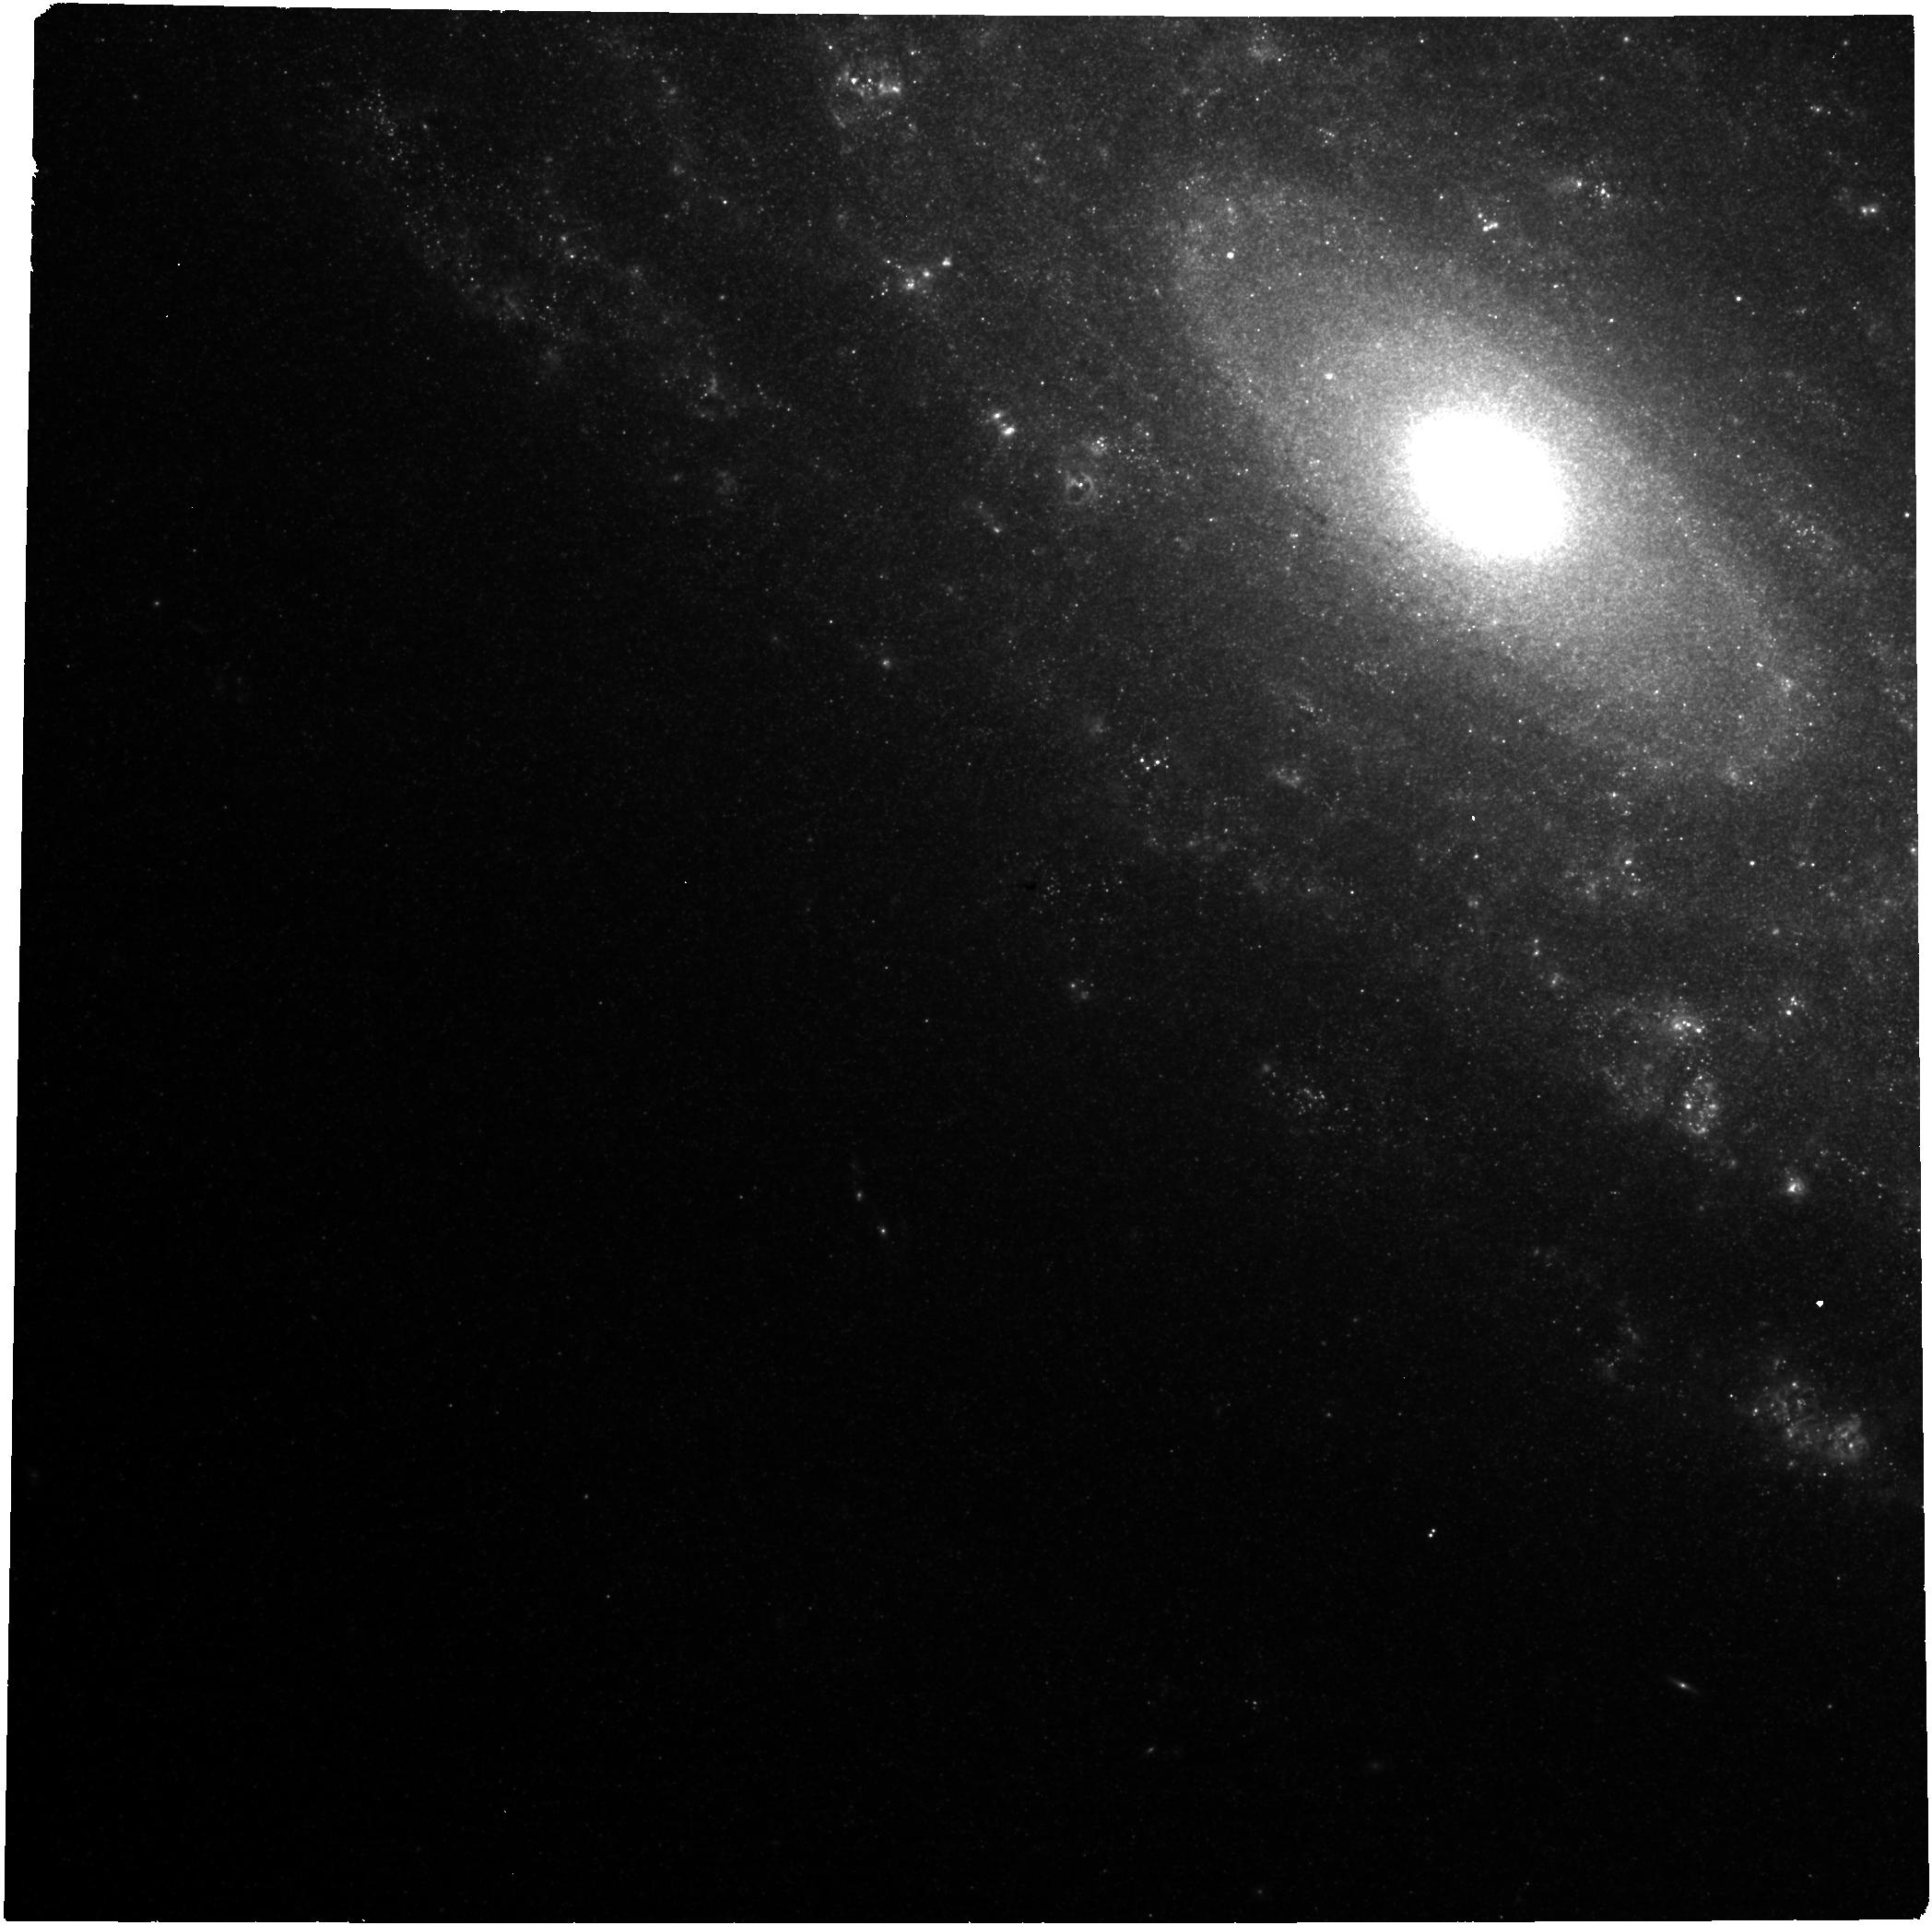
Target: 24aecx
Instrument: NIRCAM
Filter: F335M
Exposure: 6 min
Observation ID: jw09258-o014_t002_nircam_clear-f335m

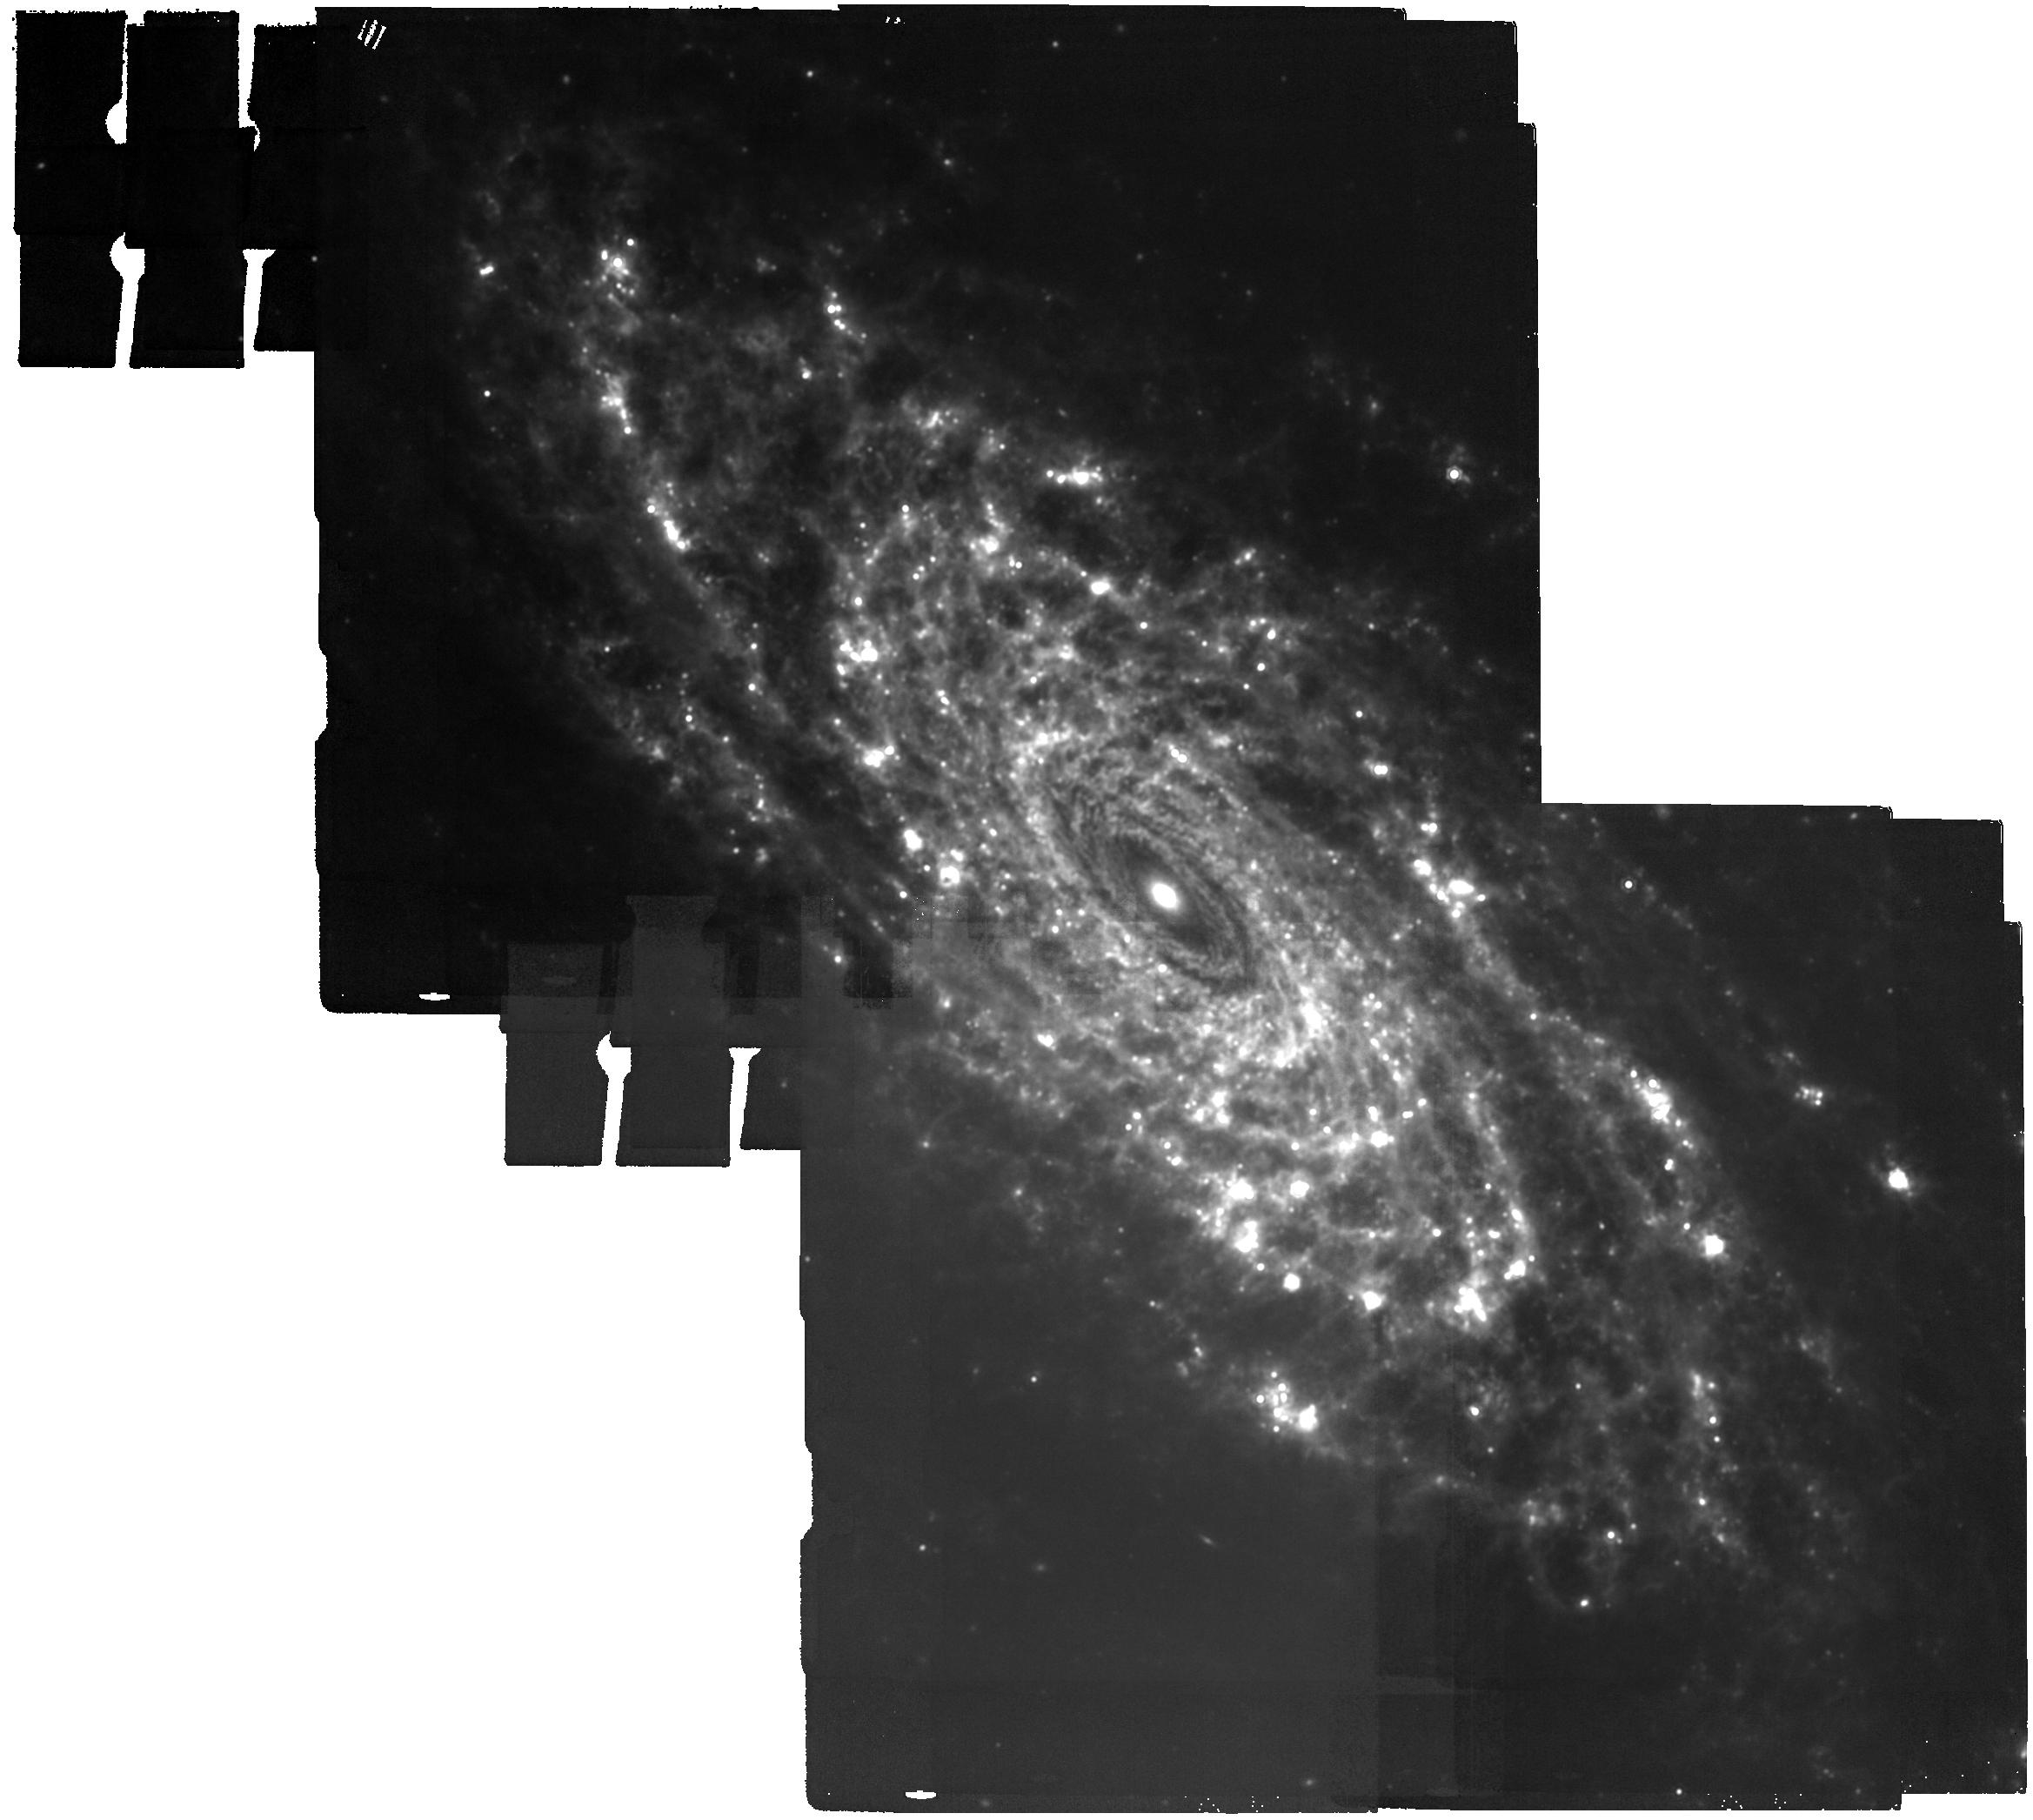
Target: NGC3521
Instrument: MIRI
Filter: F1500W
Exposure: 6 min
Observation ID: jw09258-o013_t003_miri_f1500w

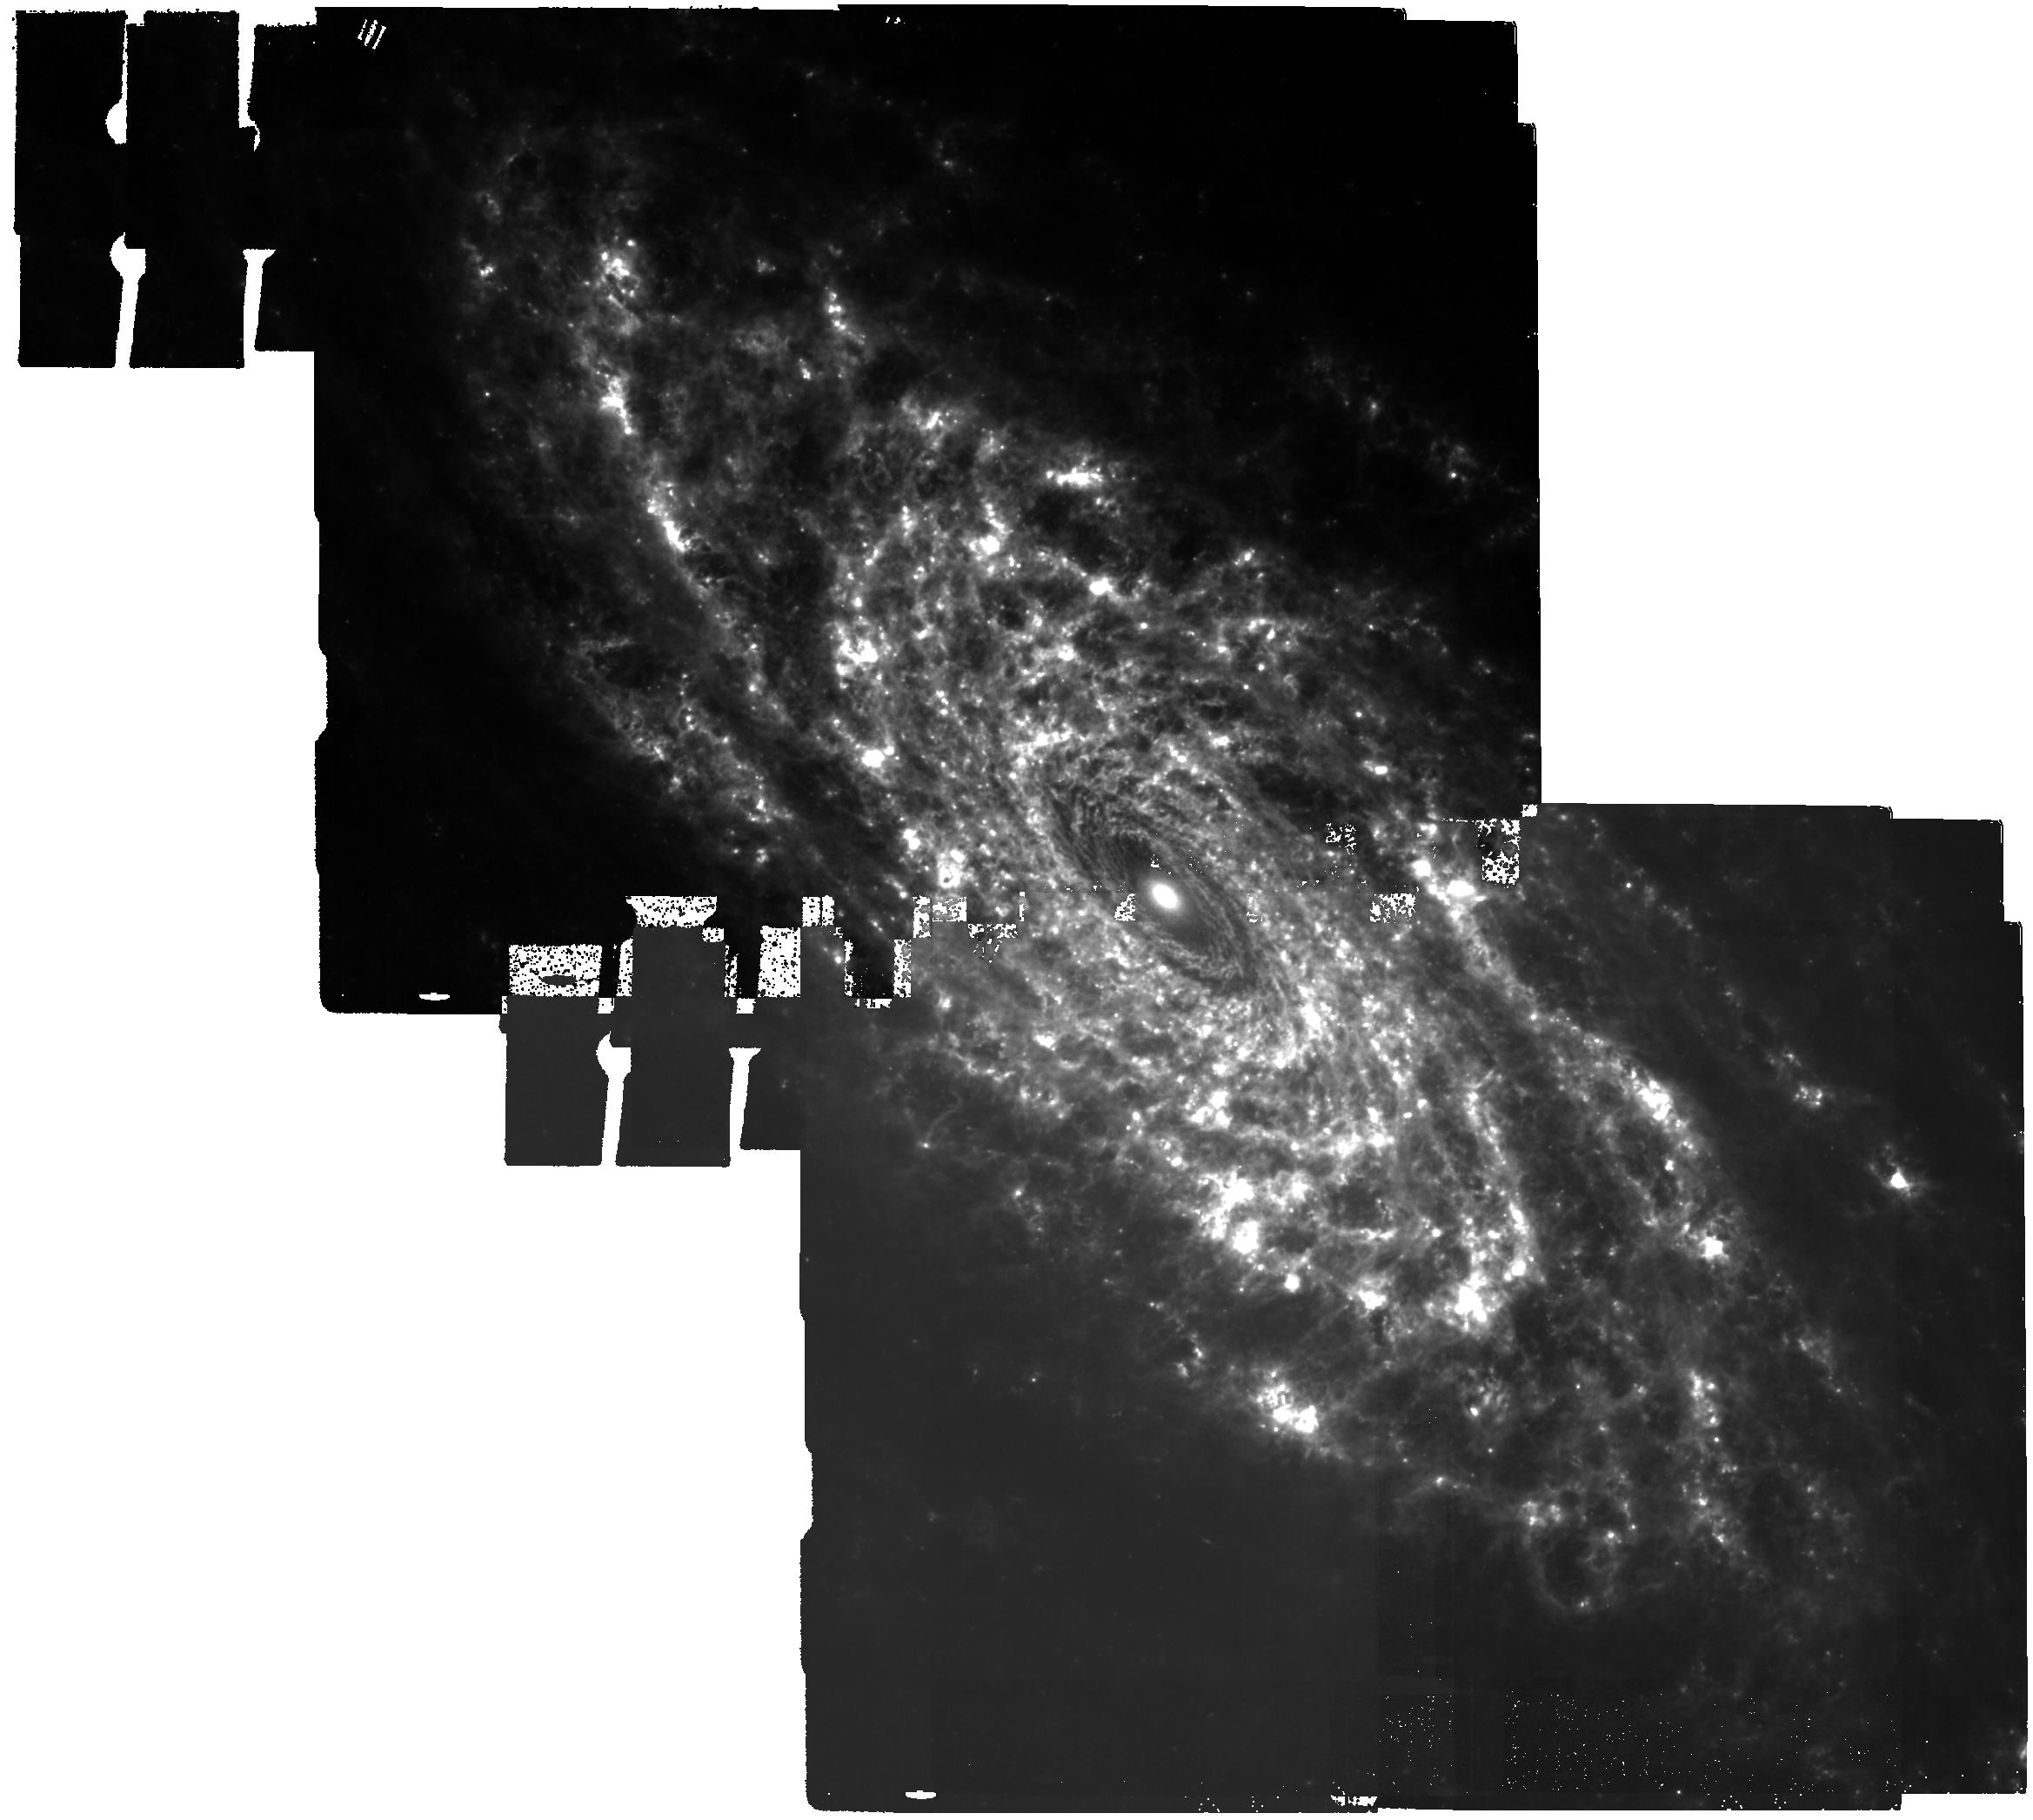
Target: NGC3521
Instrument: MIRI
Filter: F770W
Exposure: 6 min
Observation ID: jw09258-o013_t003_miri_f770w

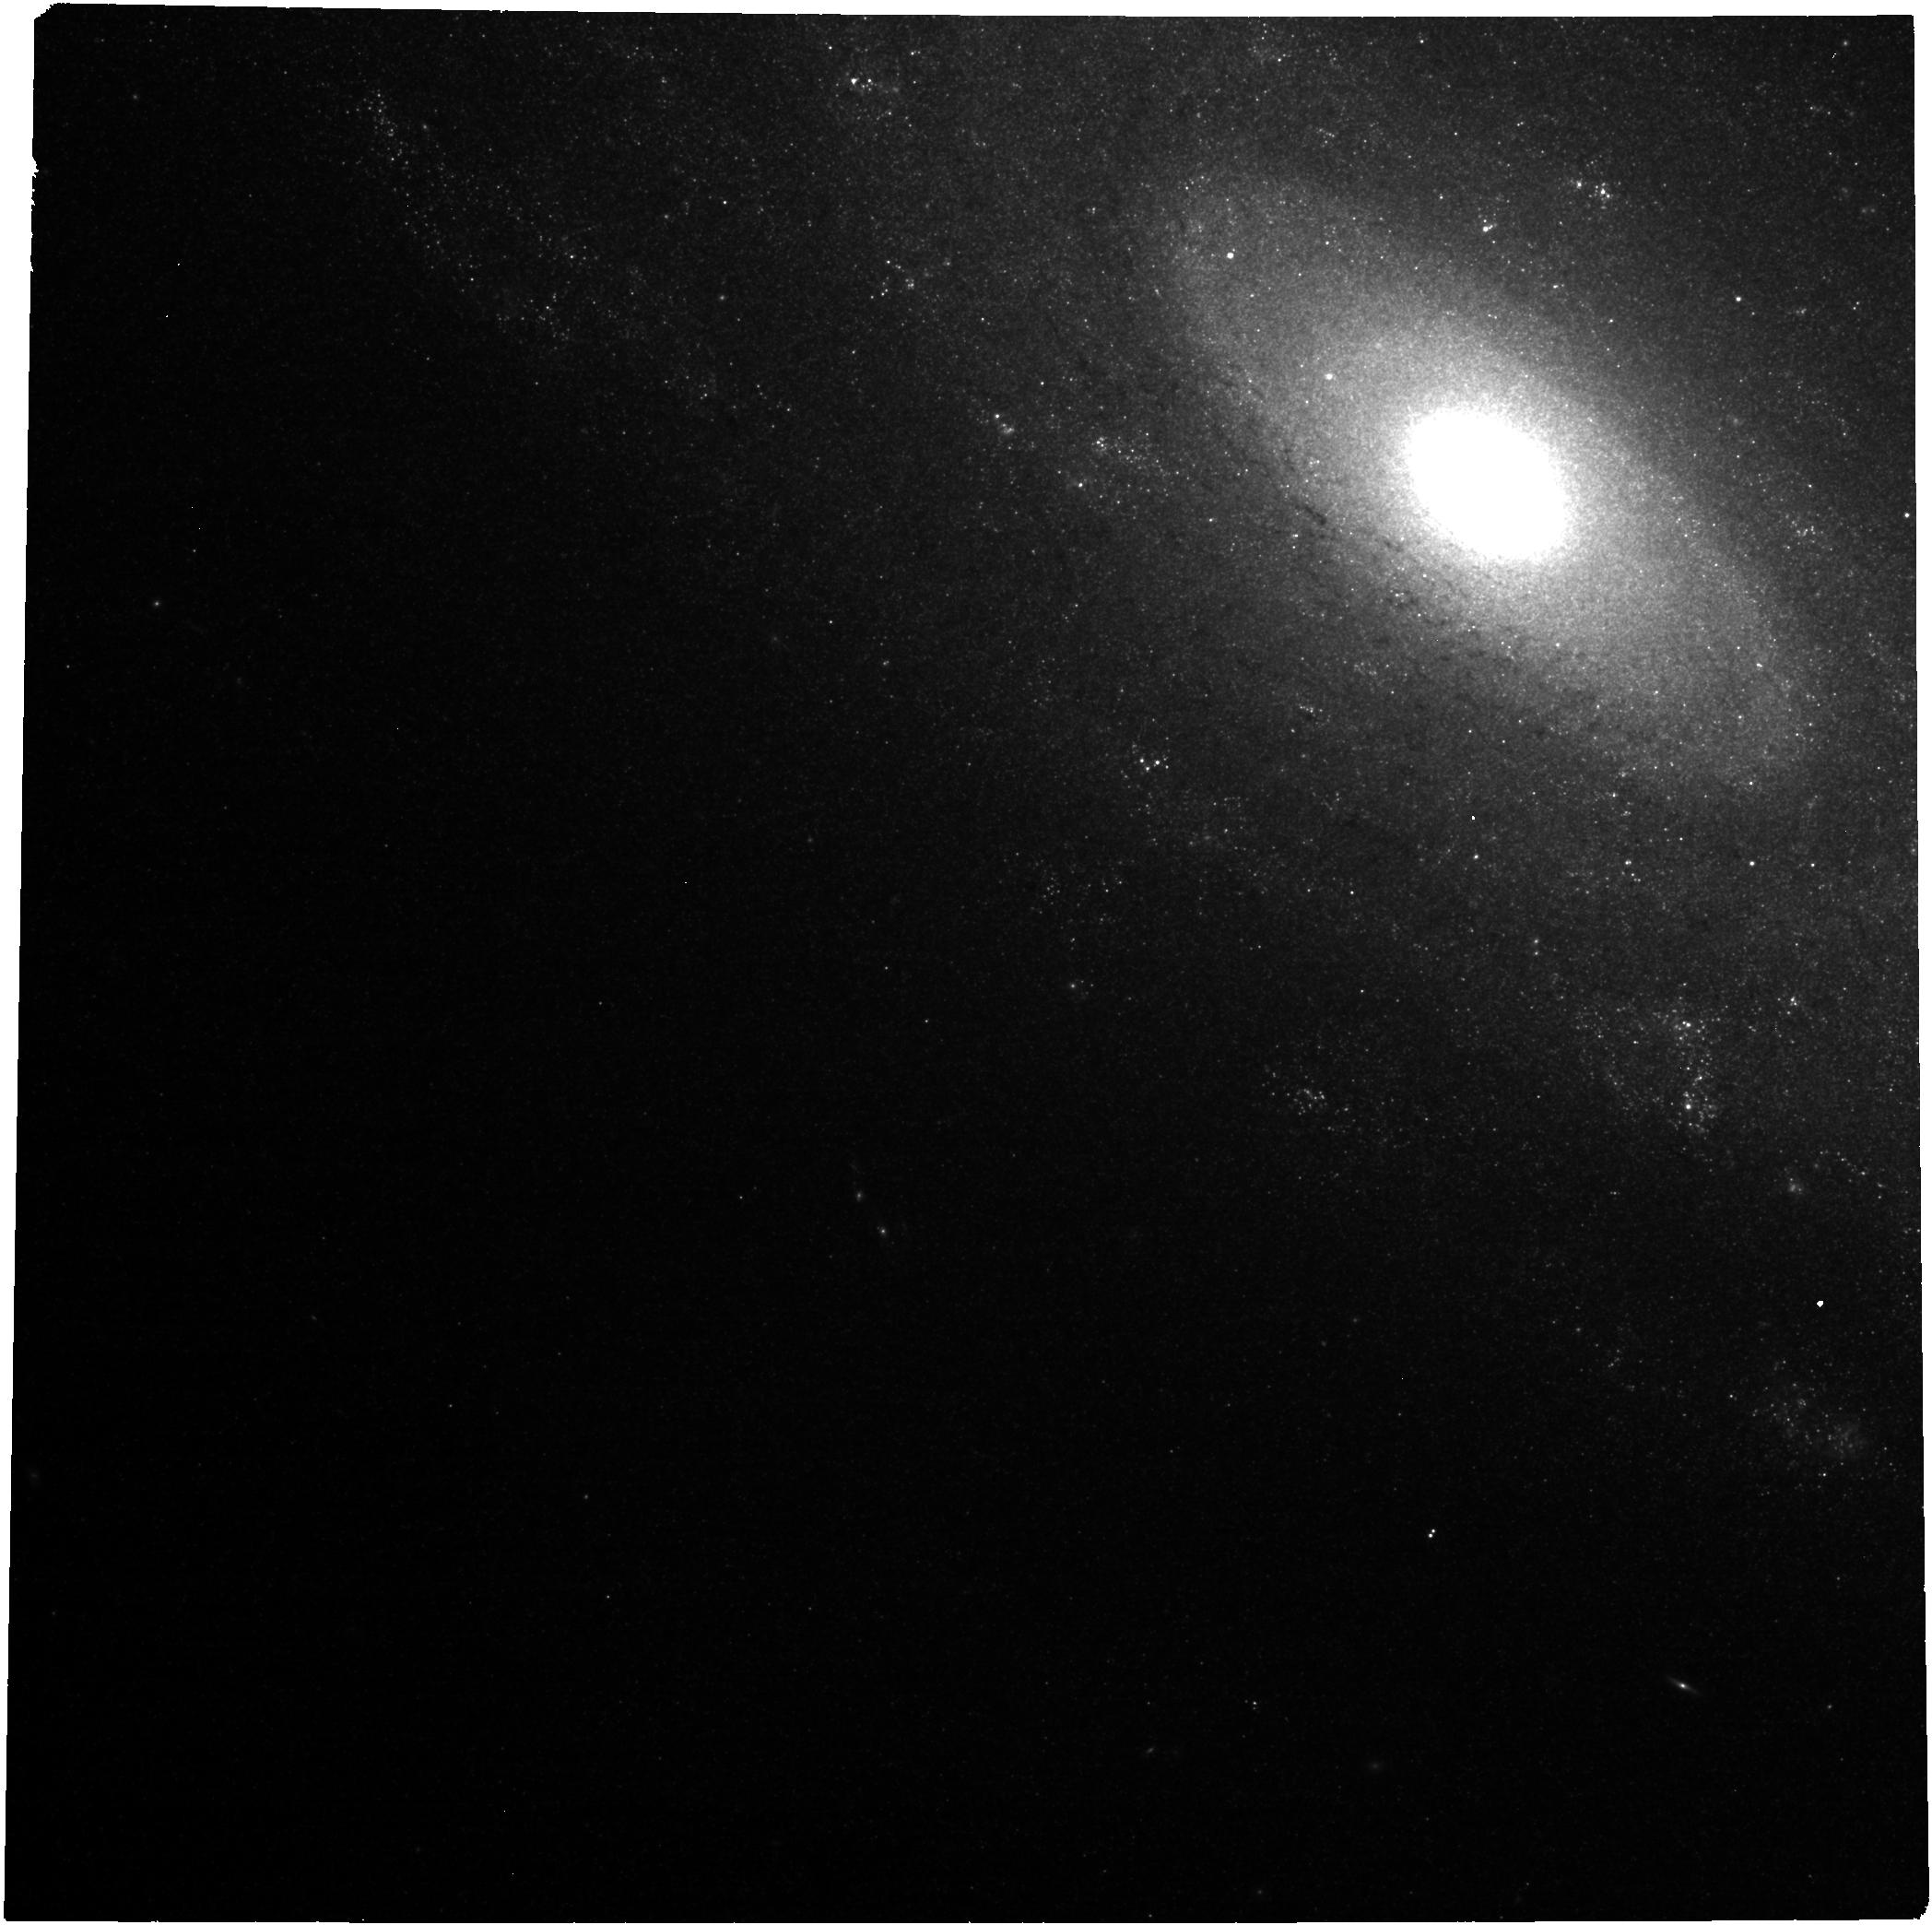
Target: 24aecx
Instrument: NIRCAM
Filter: F300M
Exposure: 4 min
Observation ID: jw09258-o014_t002_nircam_clear-f300m

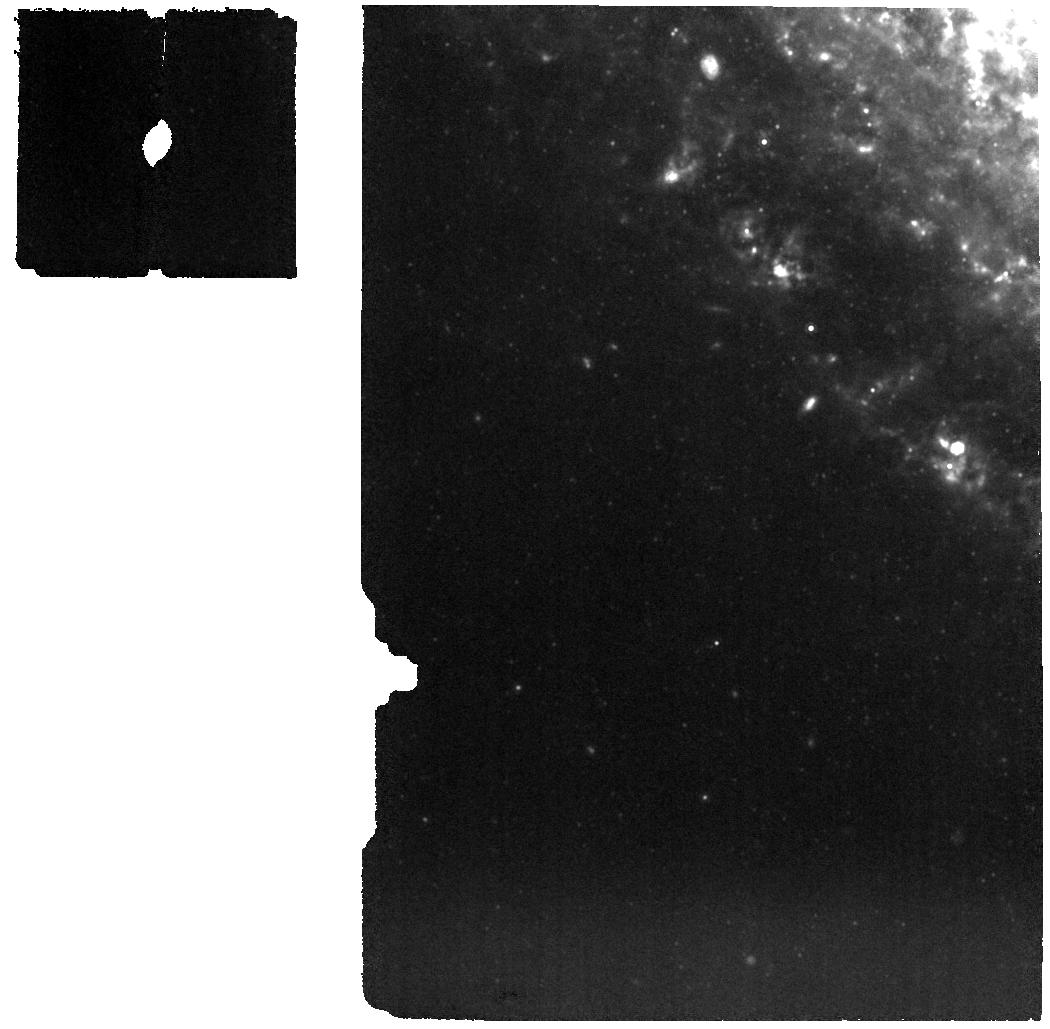
Target: 24aecx
Instrument: MIRI
Filter: F1000W
Exposure: 3.3 h
Observation ID: jw09258-o006_t002_miri_f1000w

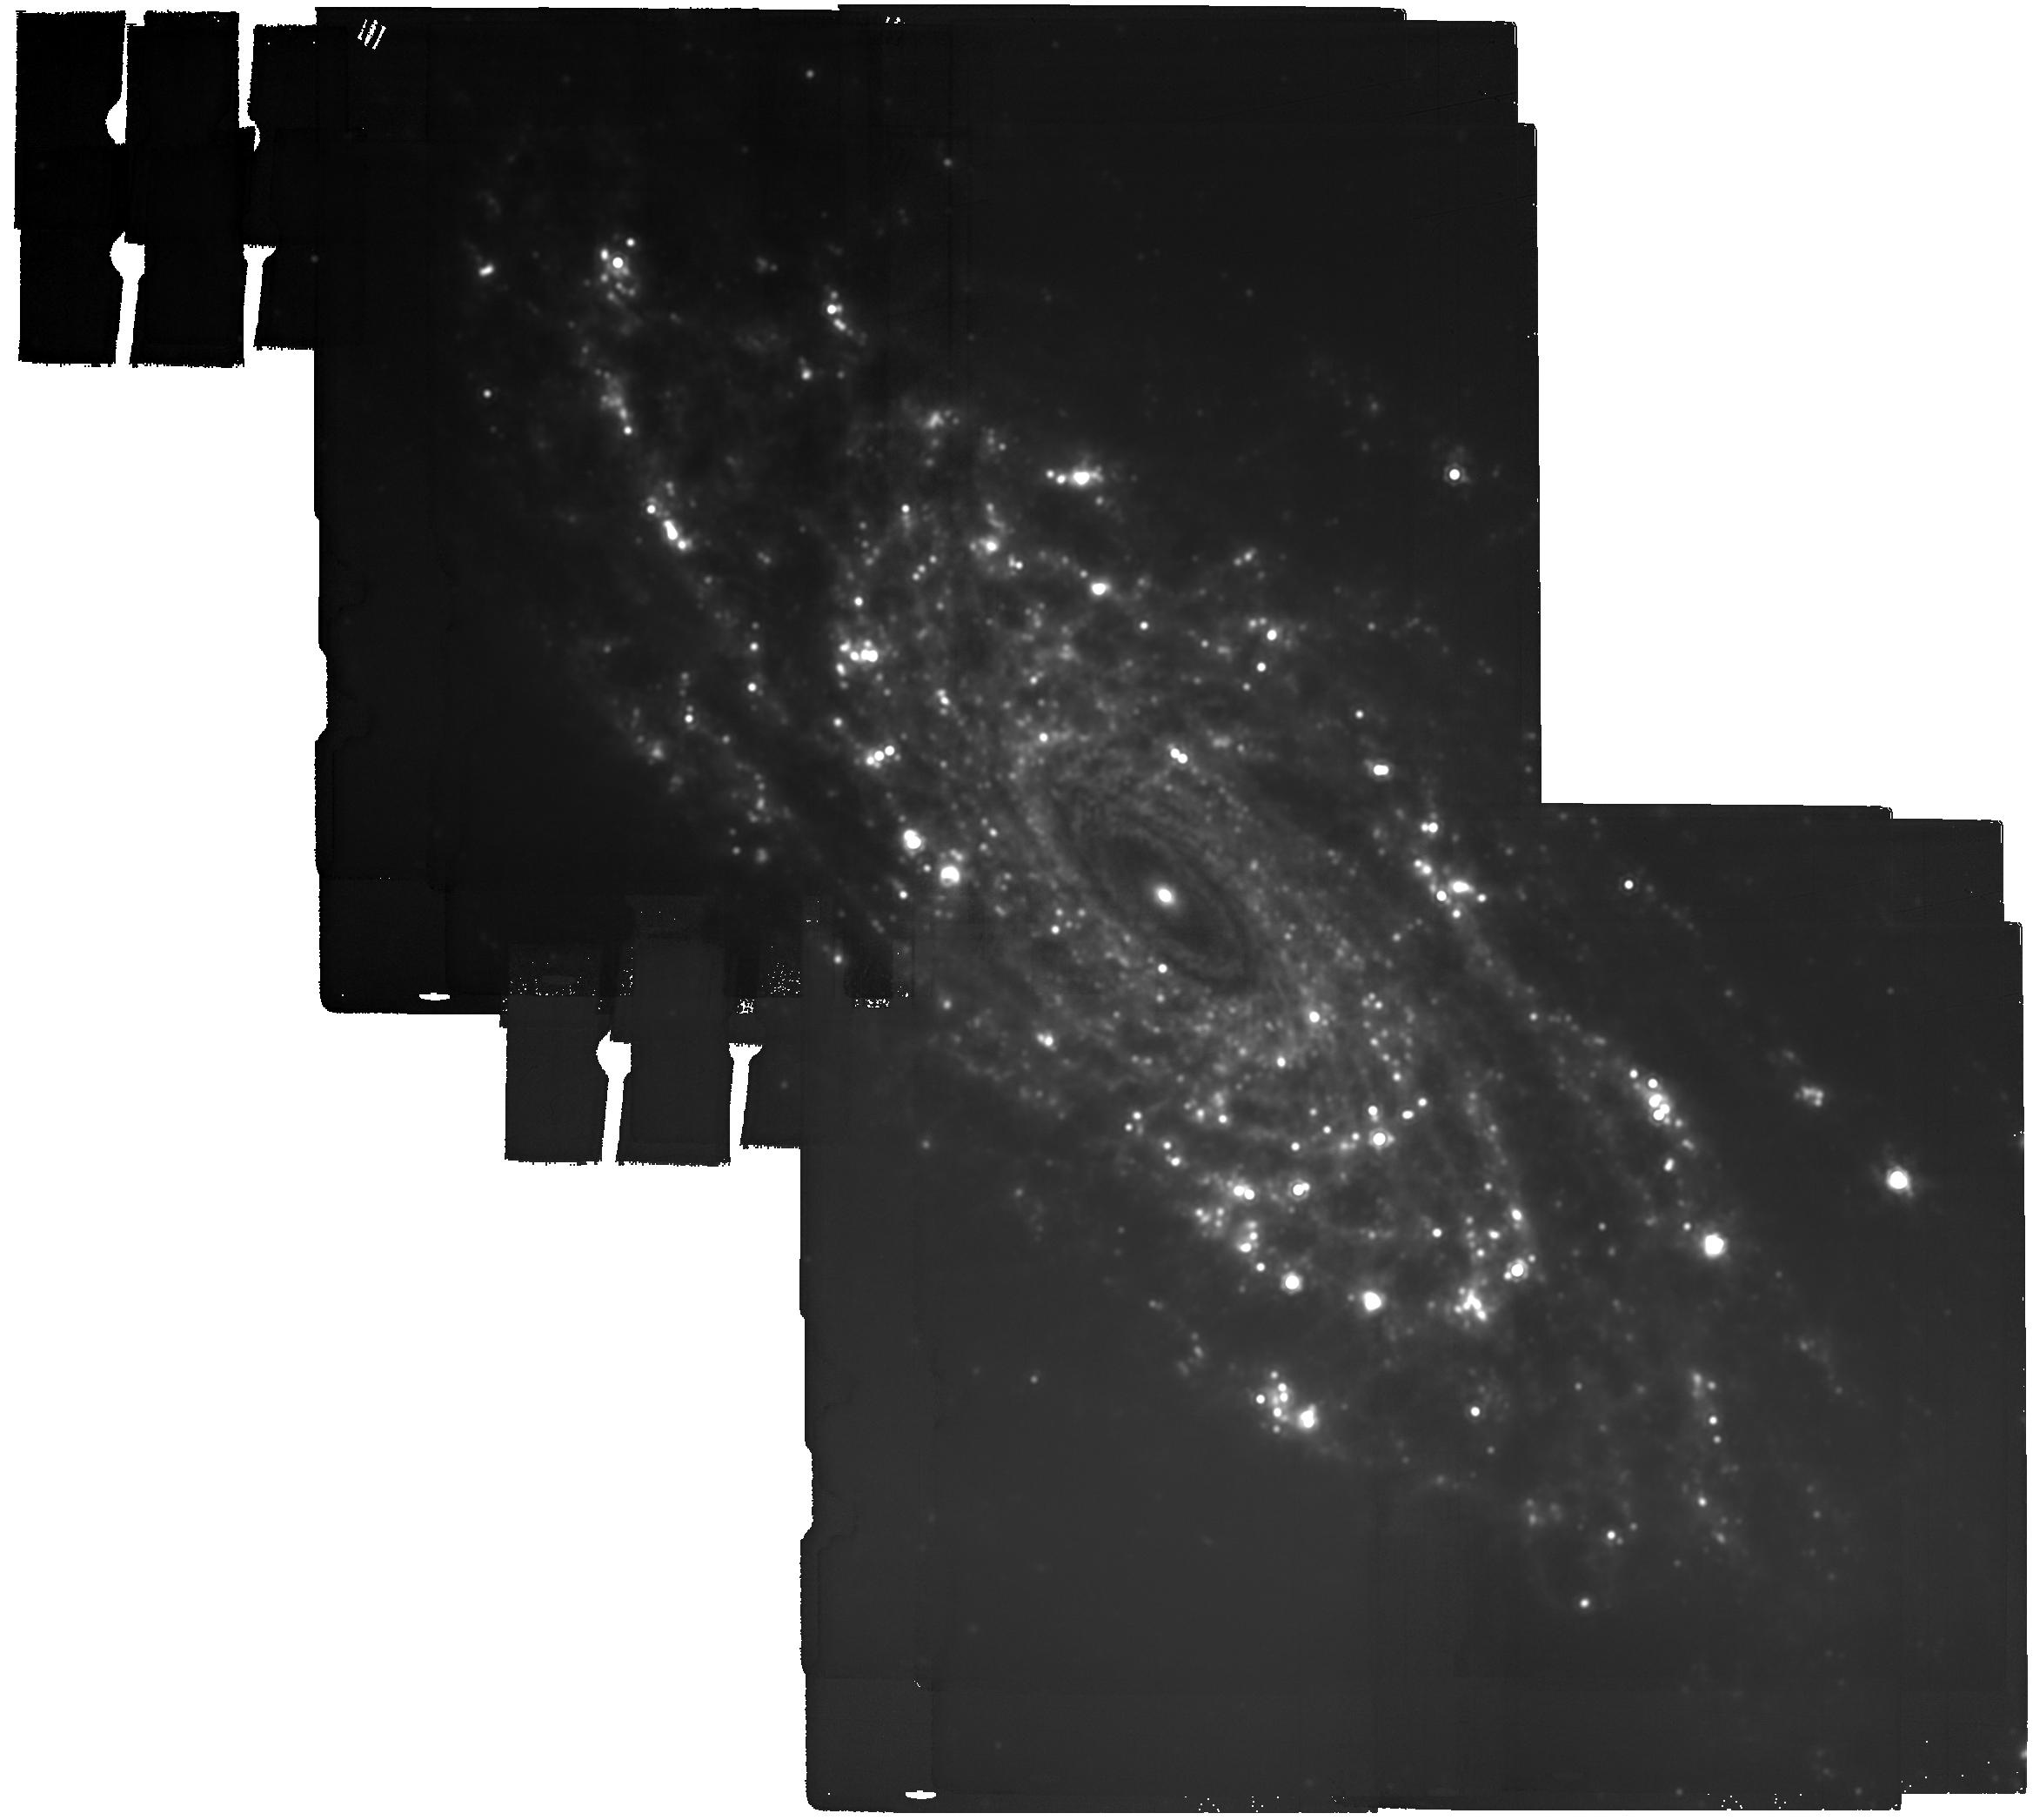
Target: NGC3521
Instrument: MIRI
Filter: F2100W
Exposure: 20 min
Observation ID: jw09258-o013_t003_miri_f2100w

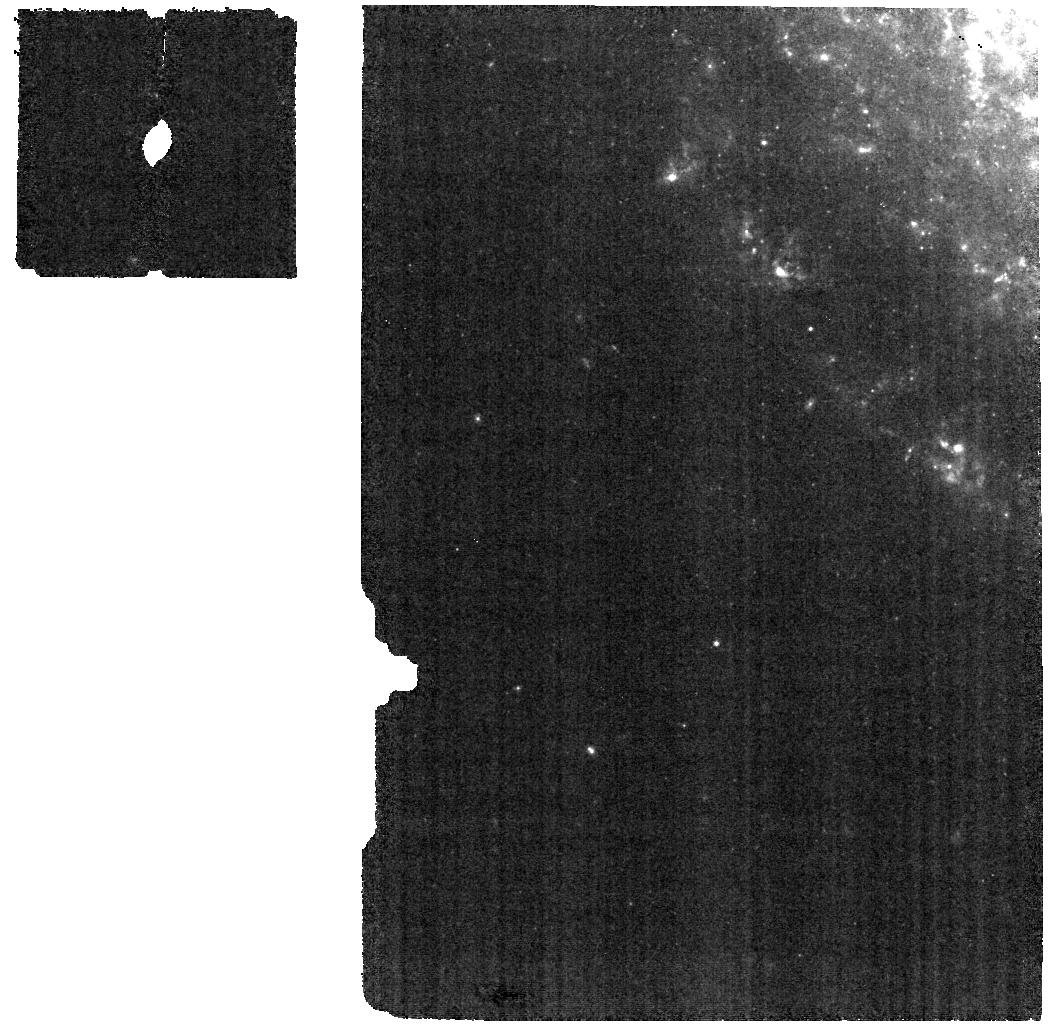
Target: 24aecx
Instrument: MIRI
Filter: F560W
Exposure: 1.6 h
Observation ID: jw09258-o006_t002_miri_f560w

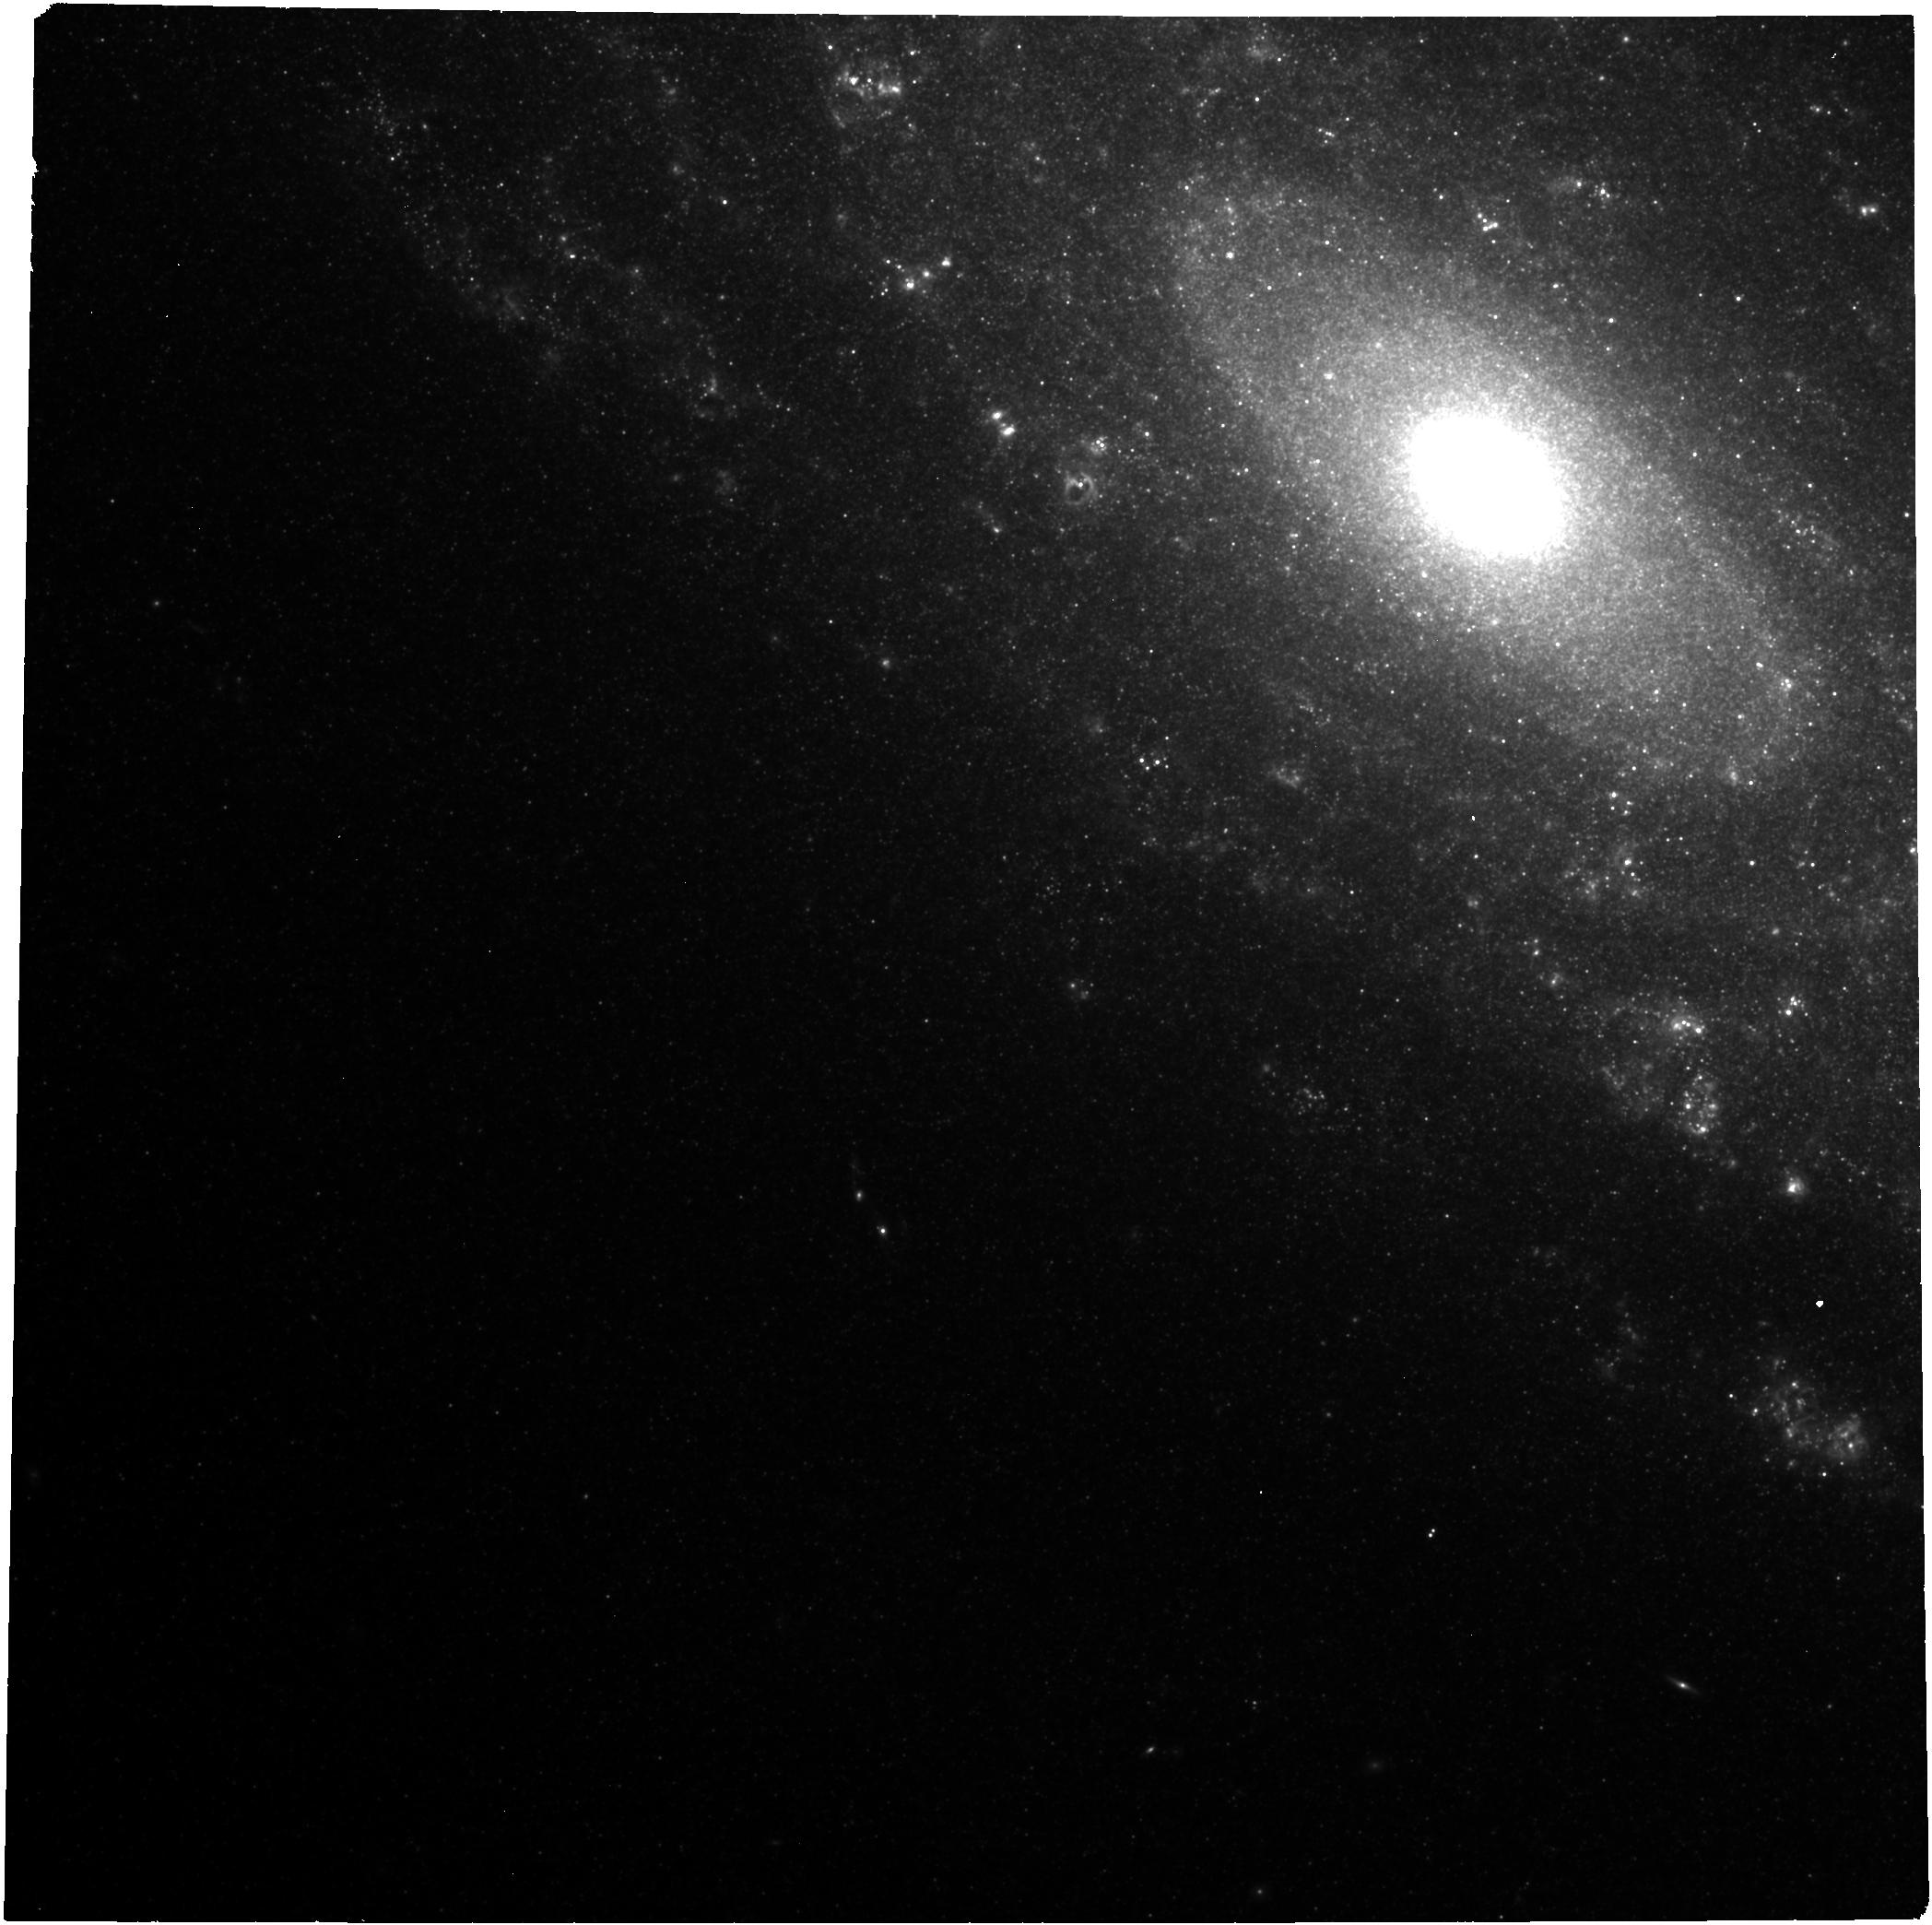
Target: 24aecx
Instrument: NIRCAM
Filter: F444W
Exposure: 6 min
Observation ID: jw09258-o014_t002_nircam_clear-f444w

SN 2024aecx: A Gateway to Understanding Massive Star Deaths, Cosmic Dust, and Binary Systems (PI: Shahbandeh, Melissa)

This past week brought the discovery of SN 2024aecx, one of the closest stripped-envelope supernovae (SESNe) ever found, located just 11 Mpc away in NGC 3521. What makes this supernova truly extraordinary is its pre-explosion imaging, available from not only HST but also JWST, offering an unprecedented opportunity to study its progenitor system and environment in remarkable detail. Its rapid spectral evolution suggests it may be an ultra-stripped SN or a peculiar Type Ic, making it an ideal target to study progenitor systems, binary interactions, and dust formation. A carefully timed multi-epoch campaign with JWST will capture the formation of dust precursors, monitor dust evolution, and differentiate between freshly formed and pre-existing dust. These observations will also enable direct detection of the progenitor and any surviving companion, addressing key questions about mass-loss mechanisms, binary systems, and the contribution of SESNe to cosmic dust production. SN 2024aecx represents a rare and time-sensitive opportunity to construct a legacy dataset with transformative implications for stellar evolution and cosmic dust enrichment.